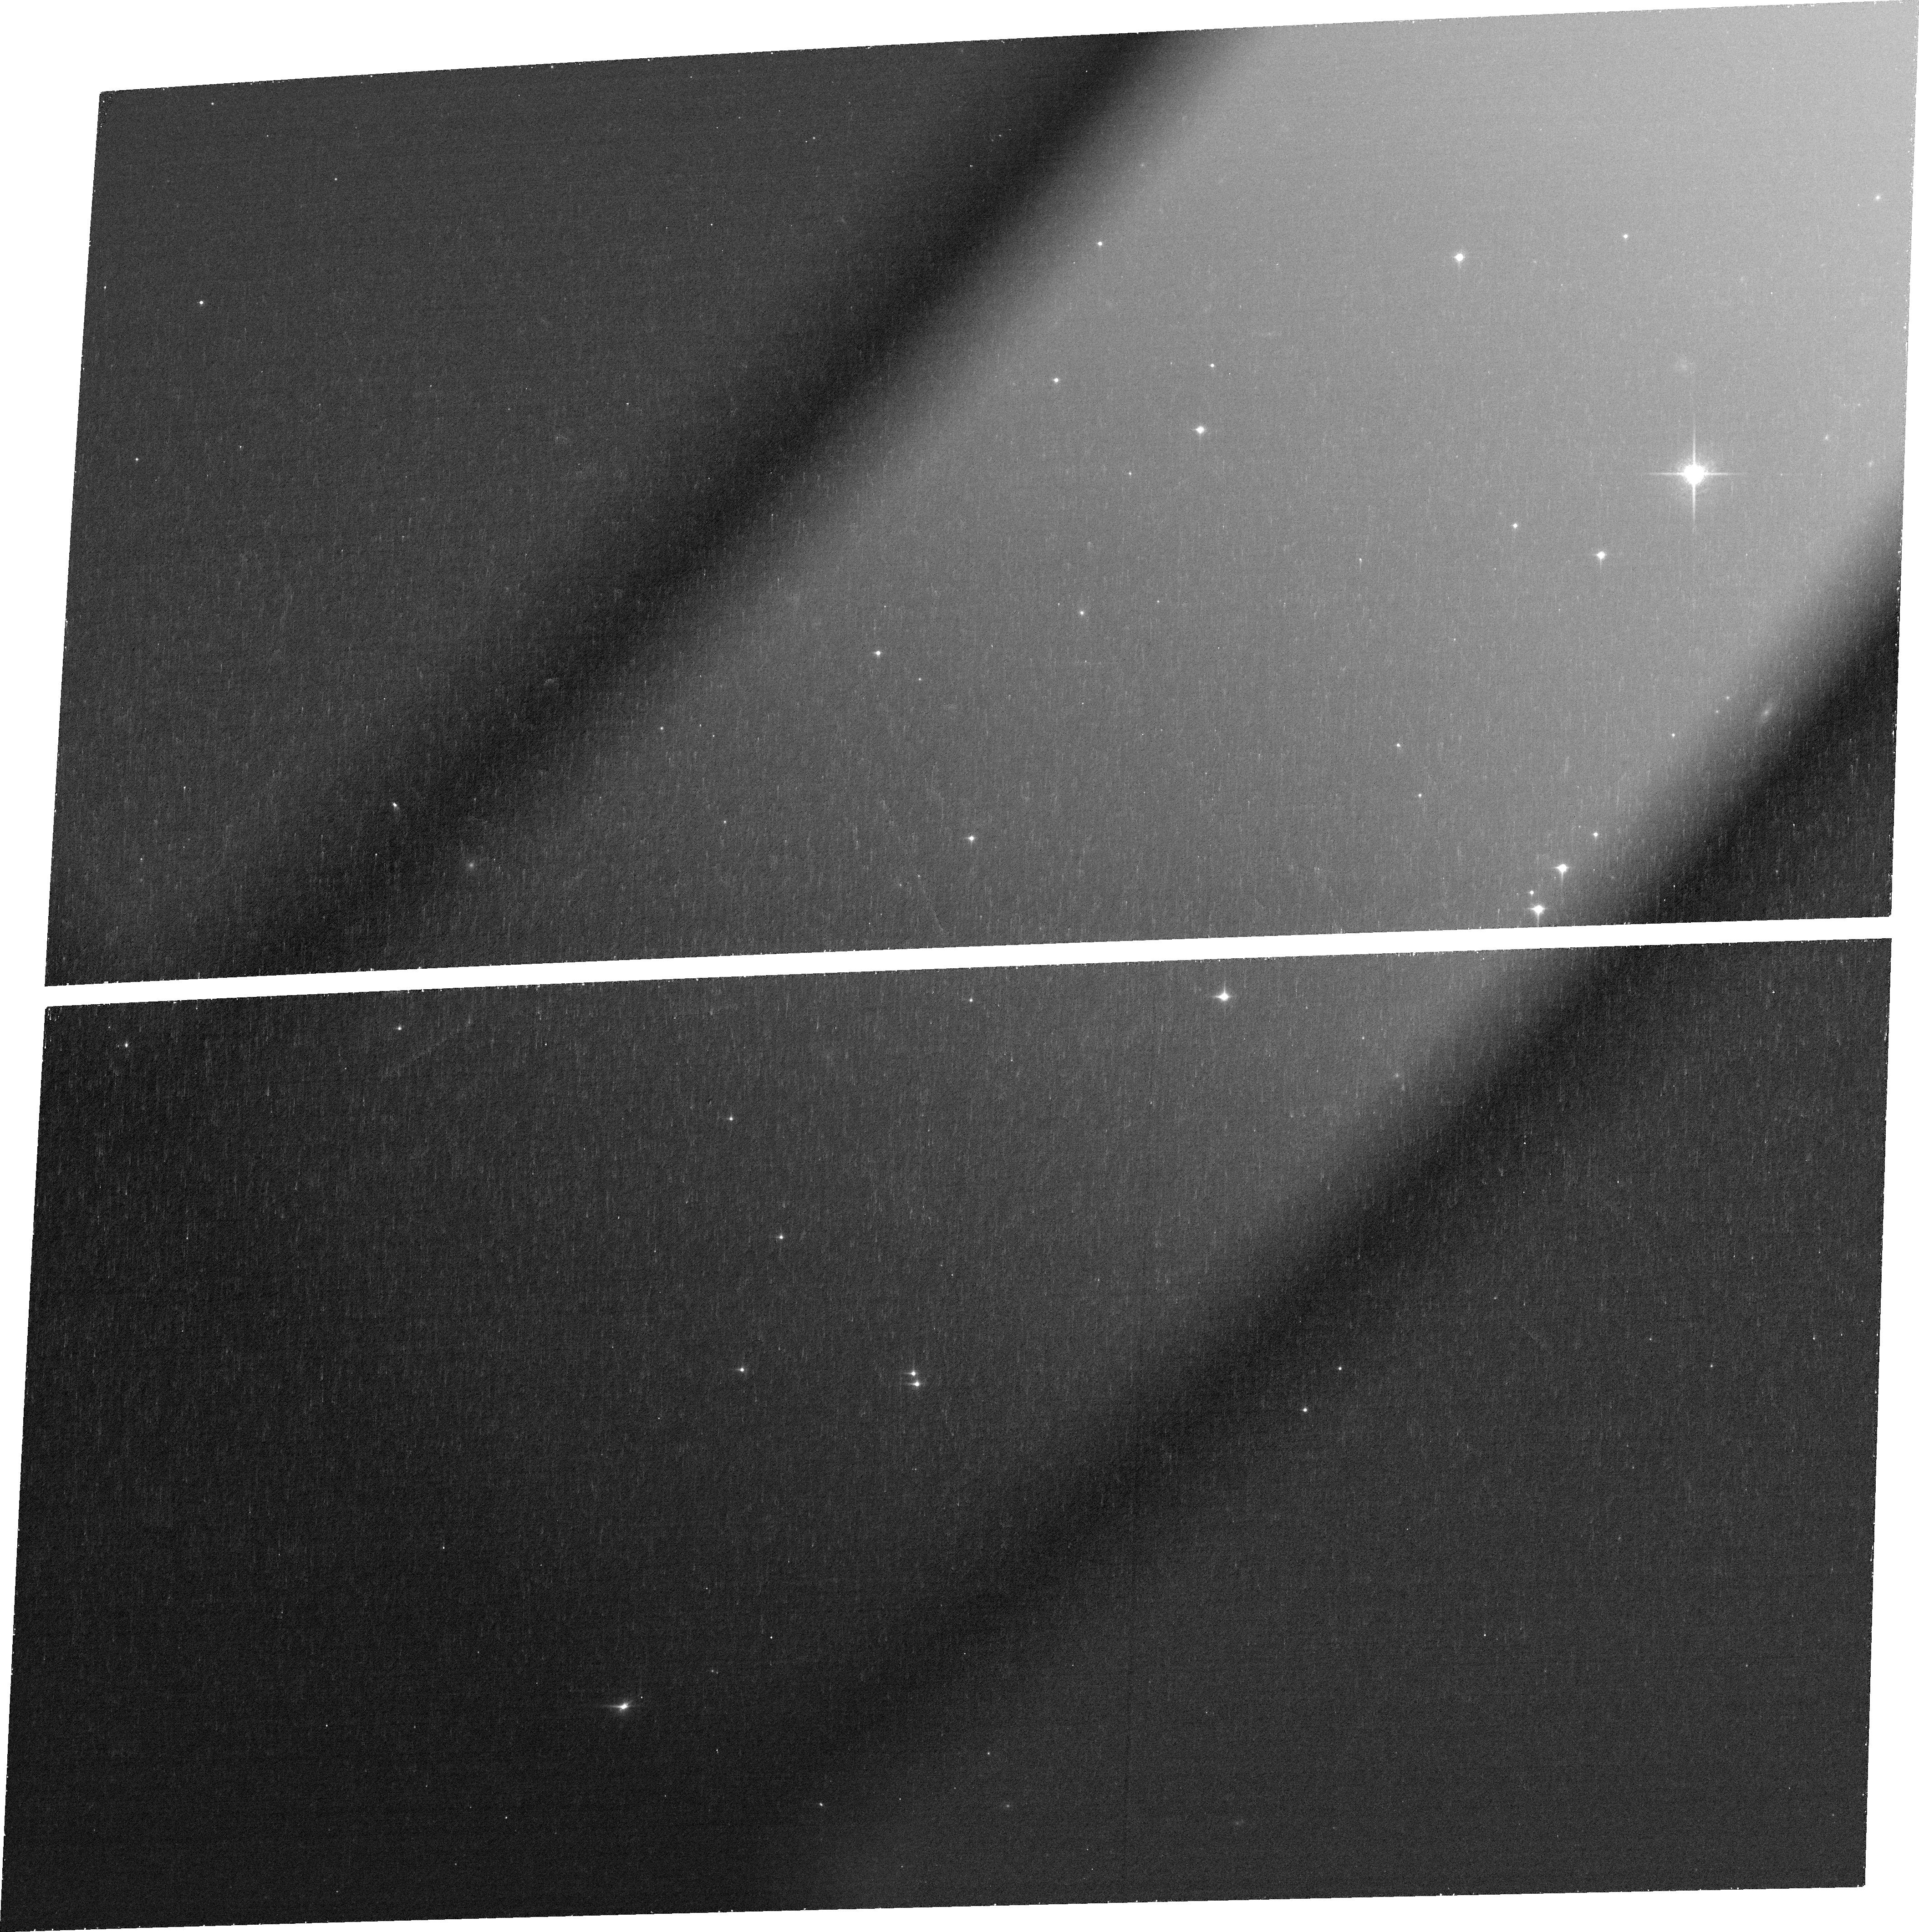
Target: J0439. Instrument: ACS/WFC. Filter: FR853N. Exposure: 39 min. Observation ID: jds502010

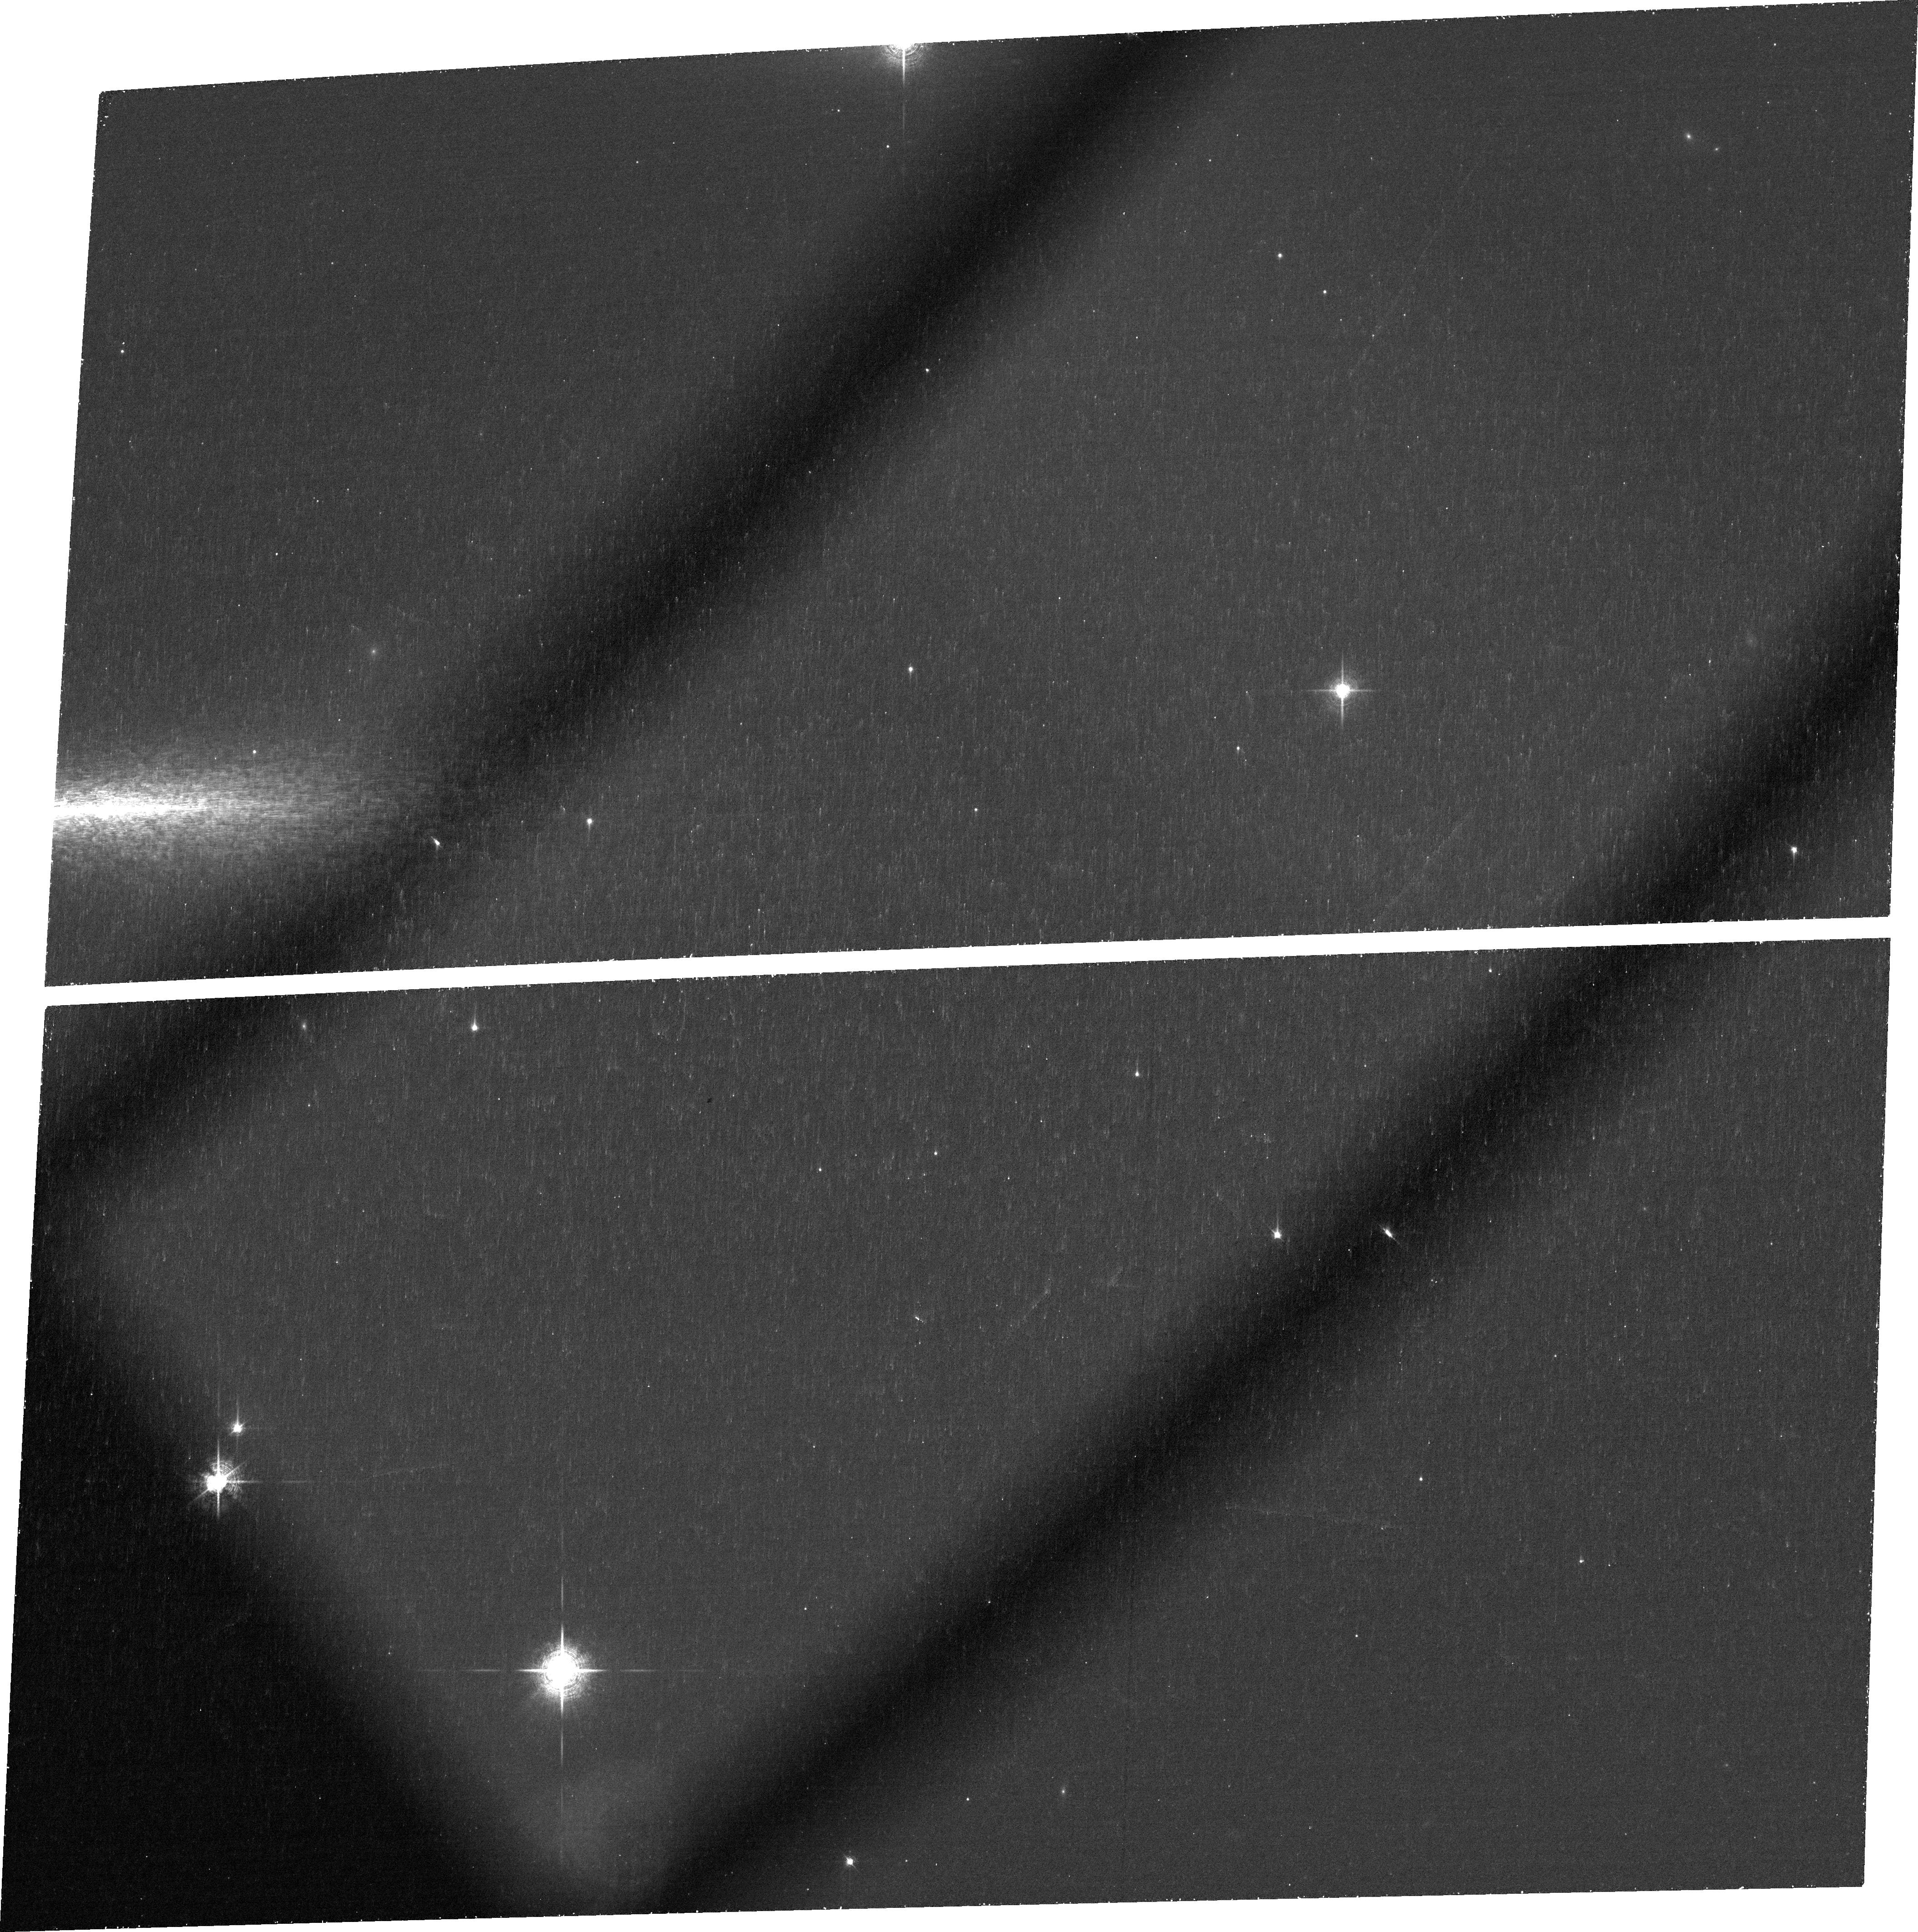
Target: J0439. Instrument: ACS/WFC. Filter: FR782N. Exposure: 39 min. Observation ID: jds501010

The Most Distant Gravitationally Lensed Quasar at z=6.5 (PI: Fan, Xiaohui)

We propose to use two-orbit HST/ACS imaging to confirm the highest-redshift gravitationally lensed quasar yet know at z=6.5. The lack of strongly lensed quasar at high redshift has been a long-standing puzzle. The highest redshift strongly lensed quasar known is only at z=4.8, and two large HST SNAP surveys yielded no multiply imaged quasars at z>4 among more than 200 targets. Recently, we discovered a ultra-luminous quasar at z=6.5. With M1450=-29.5, it is the most luminous known object at z>6. Close examination of the discovery spectrum shows a faint trace over the wavelength covered by strong IGM absorption, suggesting the presence of a foreground galaxy. Ground-based AO imaging with 0.2'' resolution shows that the object is marginally resolved beyond the observed PSF. A model with > 2 components produces a significantly improved fit, suggesting a compact Einstein ring size of 0.2''. The presence of a small proximity zone and the implied super-Eddington BH accretion rate further suggest that the intrinsic quasar luminosity is much lower. However, the existing ground-based images are not able to fully resolve the system. HST resolution is needed. The proposed modest ACS observations will definitely resolve the system and characterize the lensing geometry. If confirmed, this would be the first known quasar lens at reionzation epoch, providing a unique opportunity to constrain quasar lens model, measure quasar host, and probe the small scale structure of reionization-era IGM through multiple sightlines. The current visibility window for this object ends in early April. A timely observation will allow prompt publication and plan for JWST Cycle-1 followup observations.